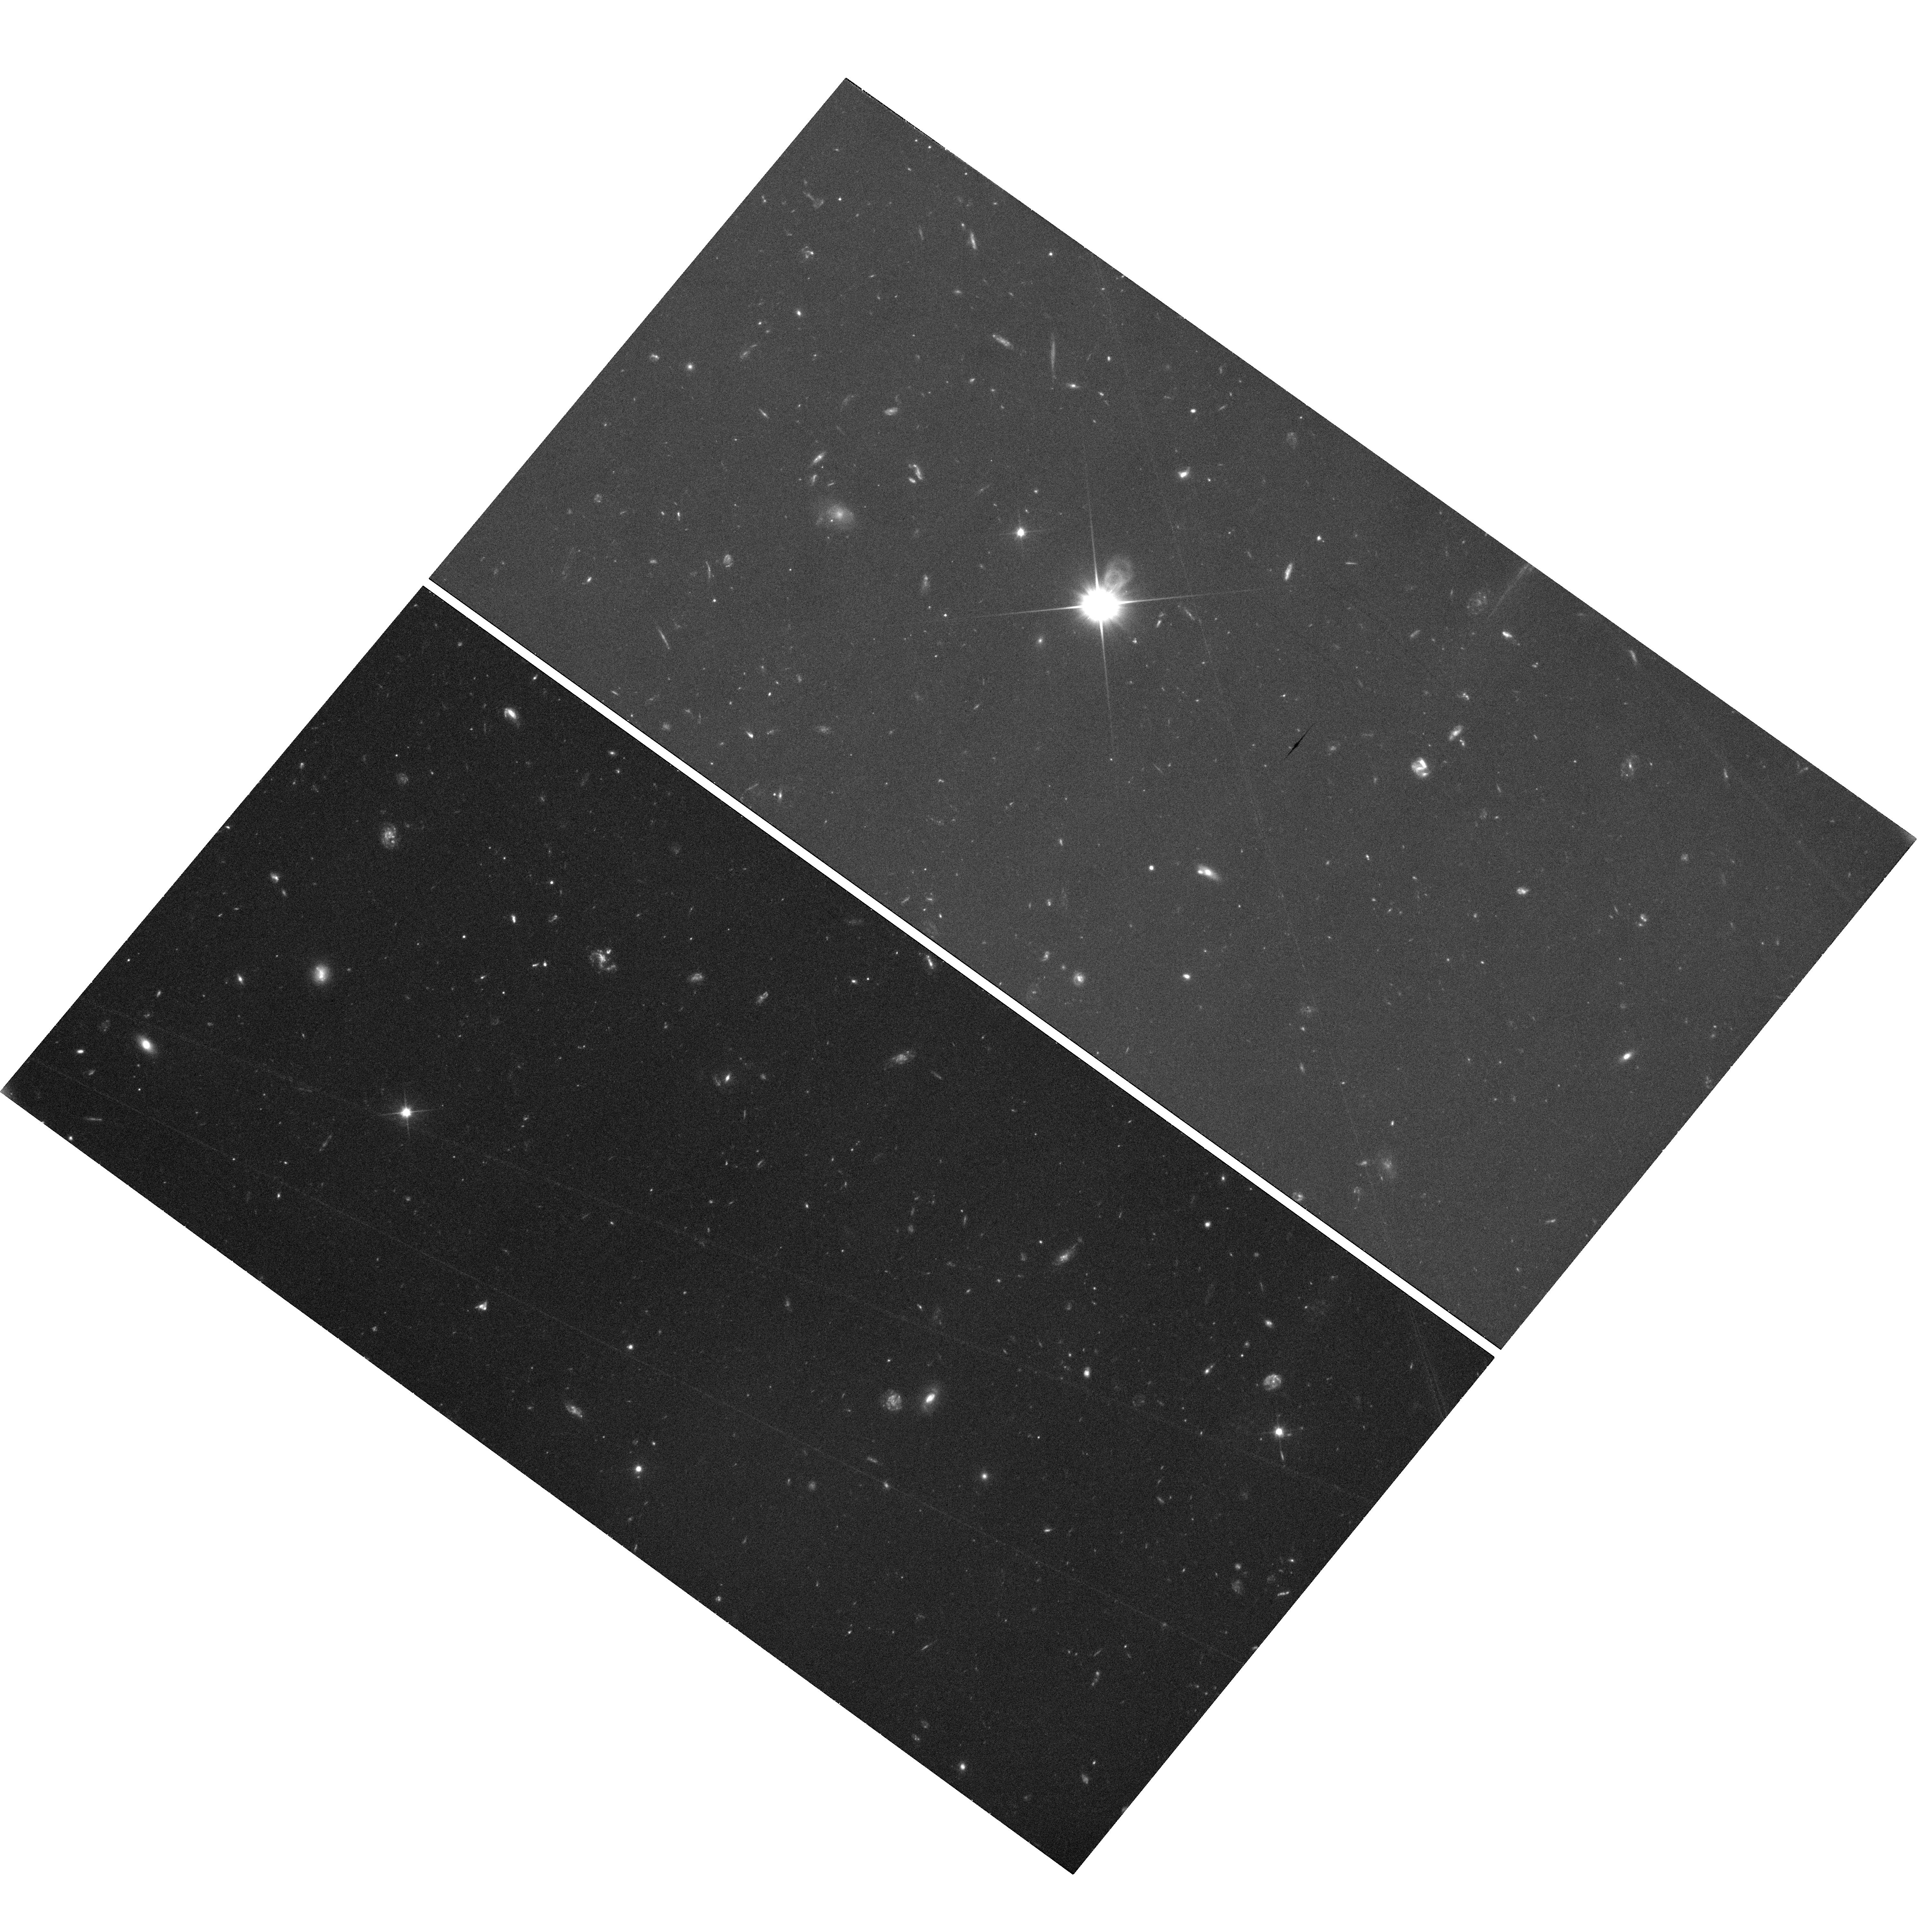
Target: field at RA 196.278°, Dec 3.903°. Instrument: WFC3/UVIS. Filter: F200LP. Exposure: 58 min. Observation ID: hst_12603_21_wfc3_uvis_f200lp_ibs321

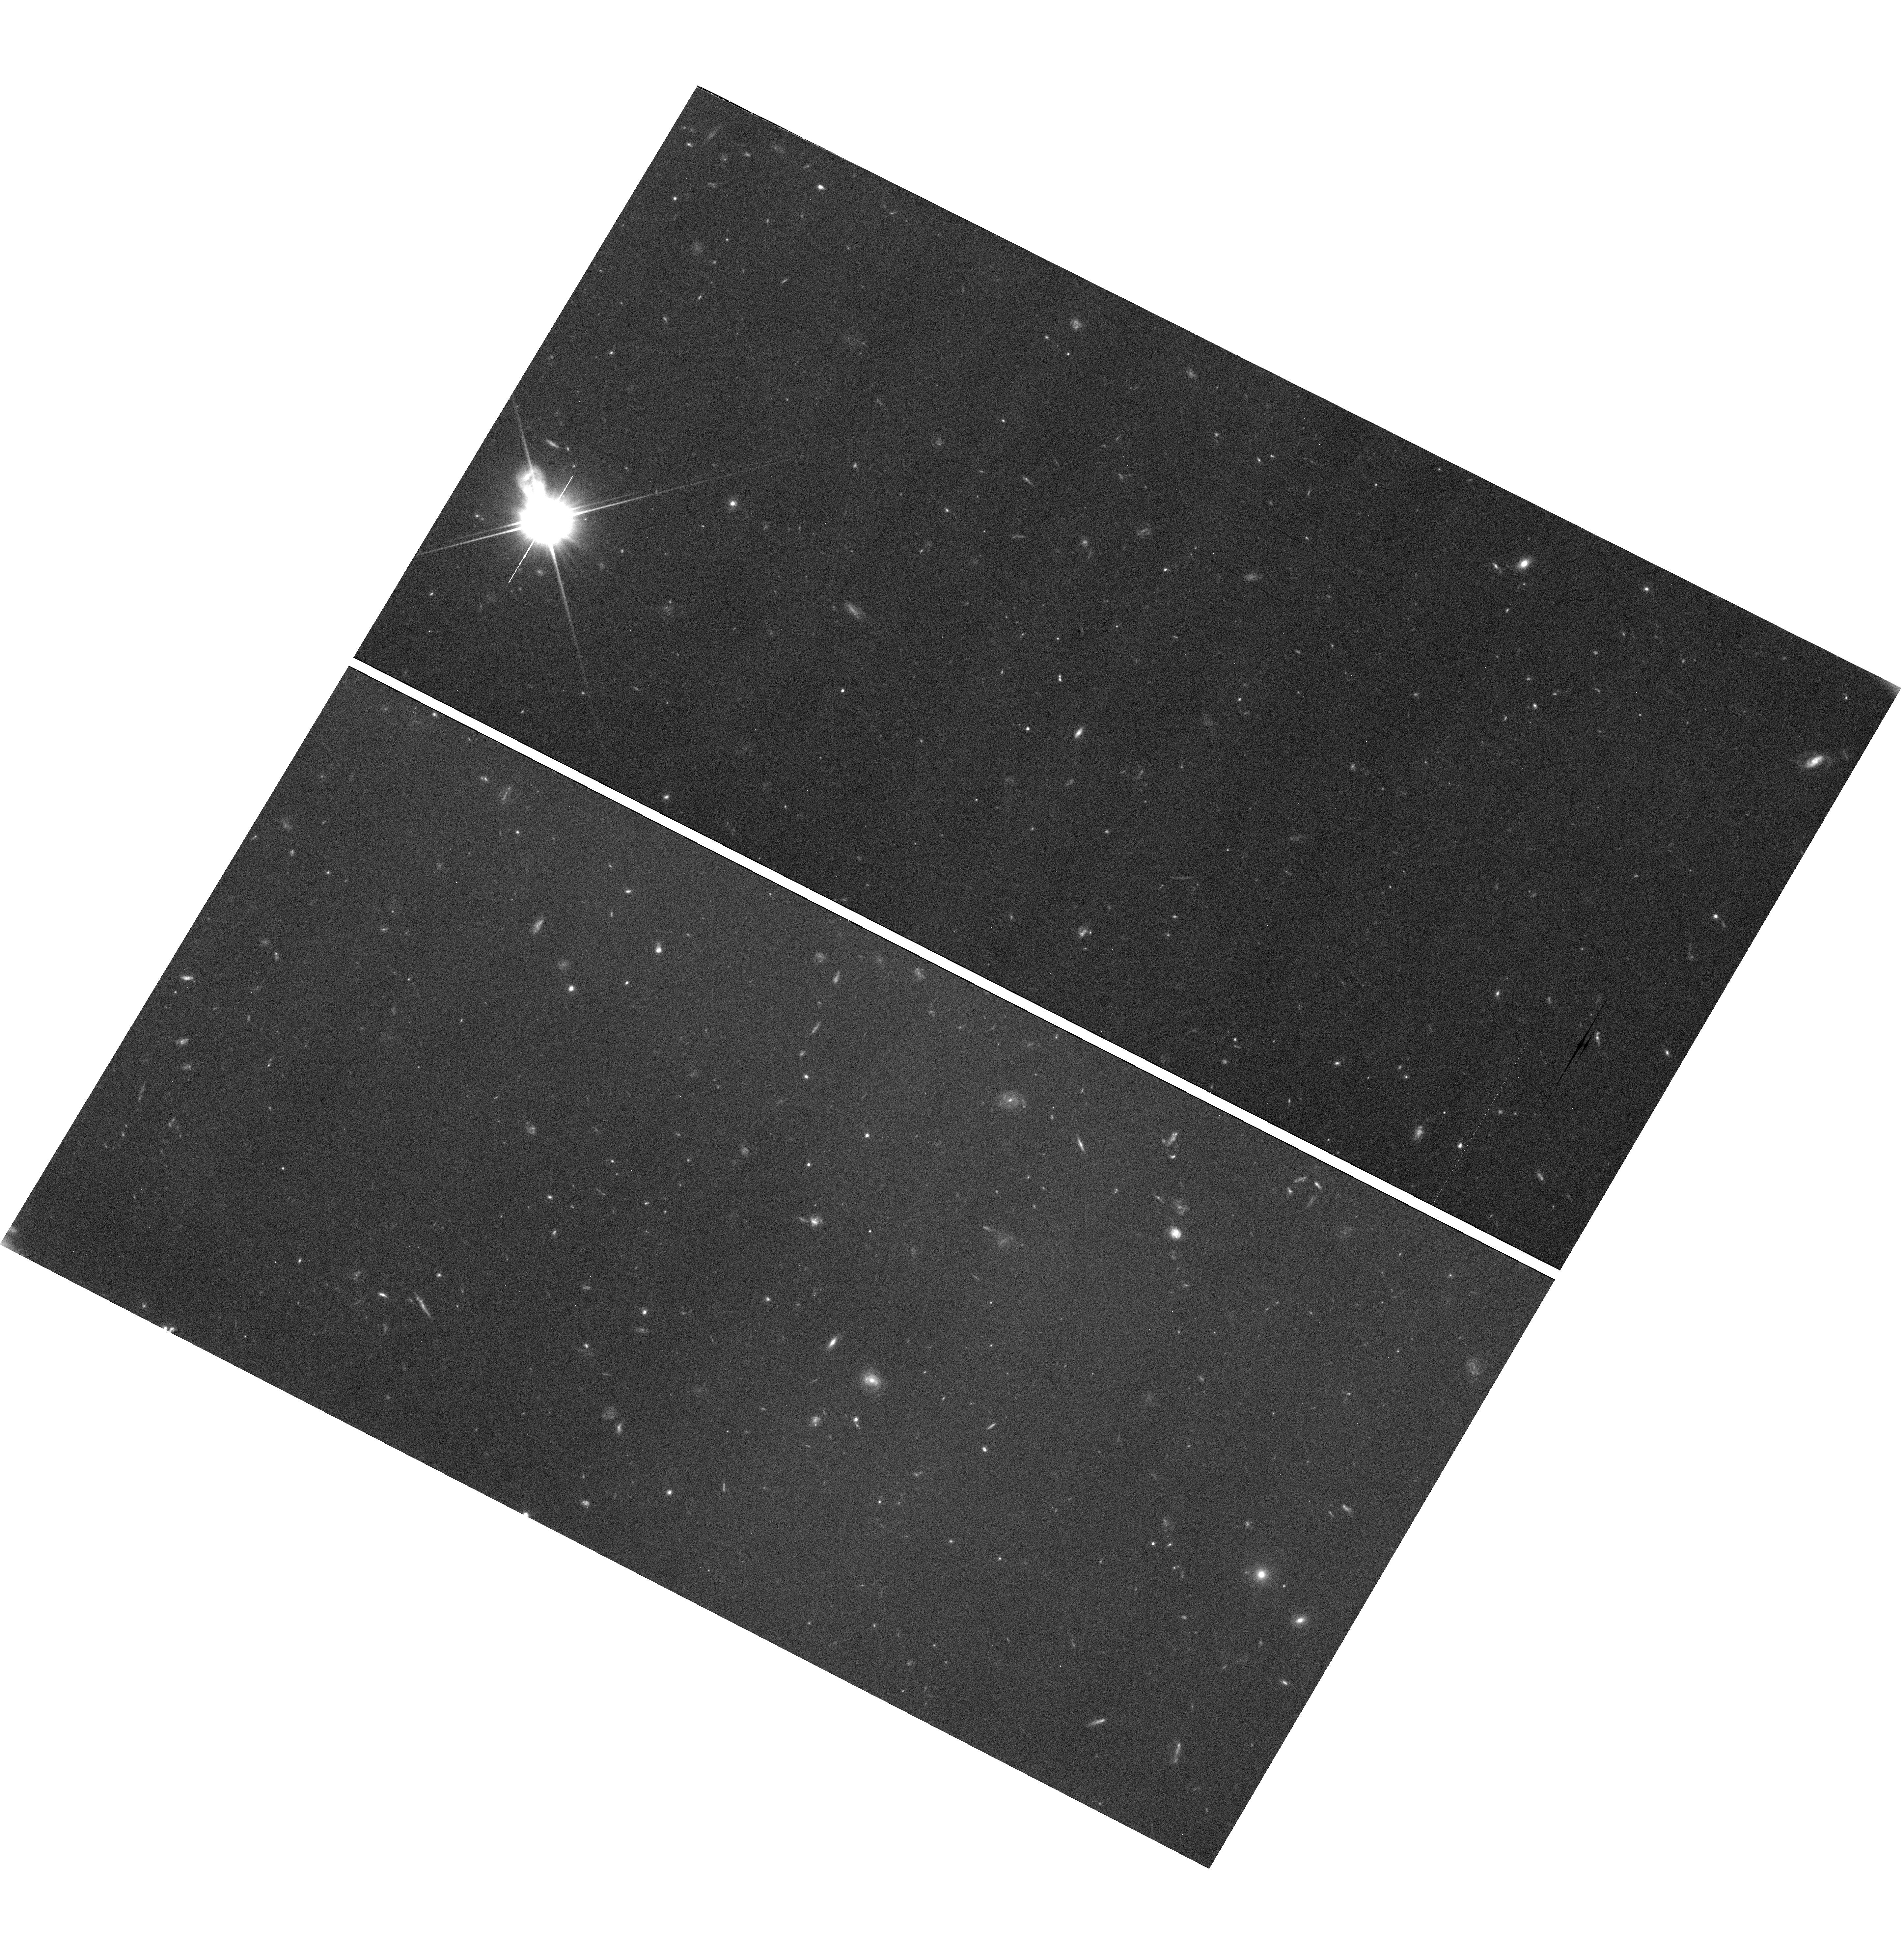
Target: SDSSJ103246.99+211256.32. Instrument: WFC3/UVIS. Filter: F350LP. Exposure: 58 min. Observation ID: hst_12603_81_wfc3_uvis_f350lp_ibs381

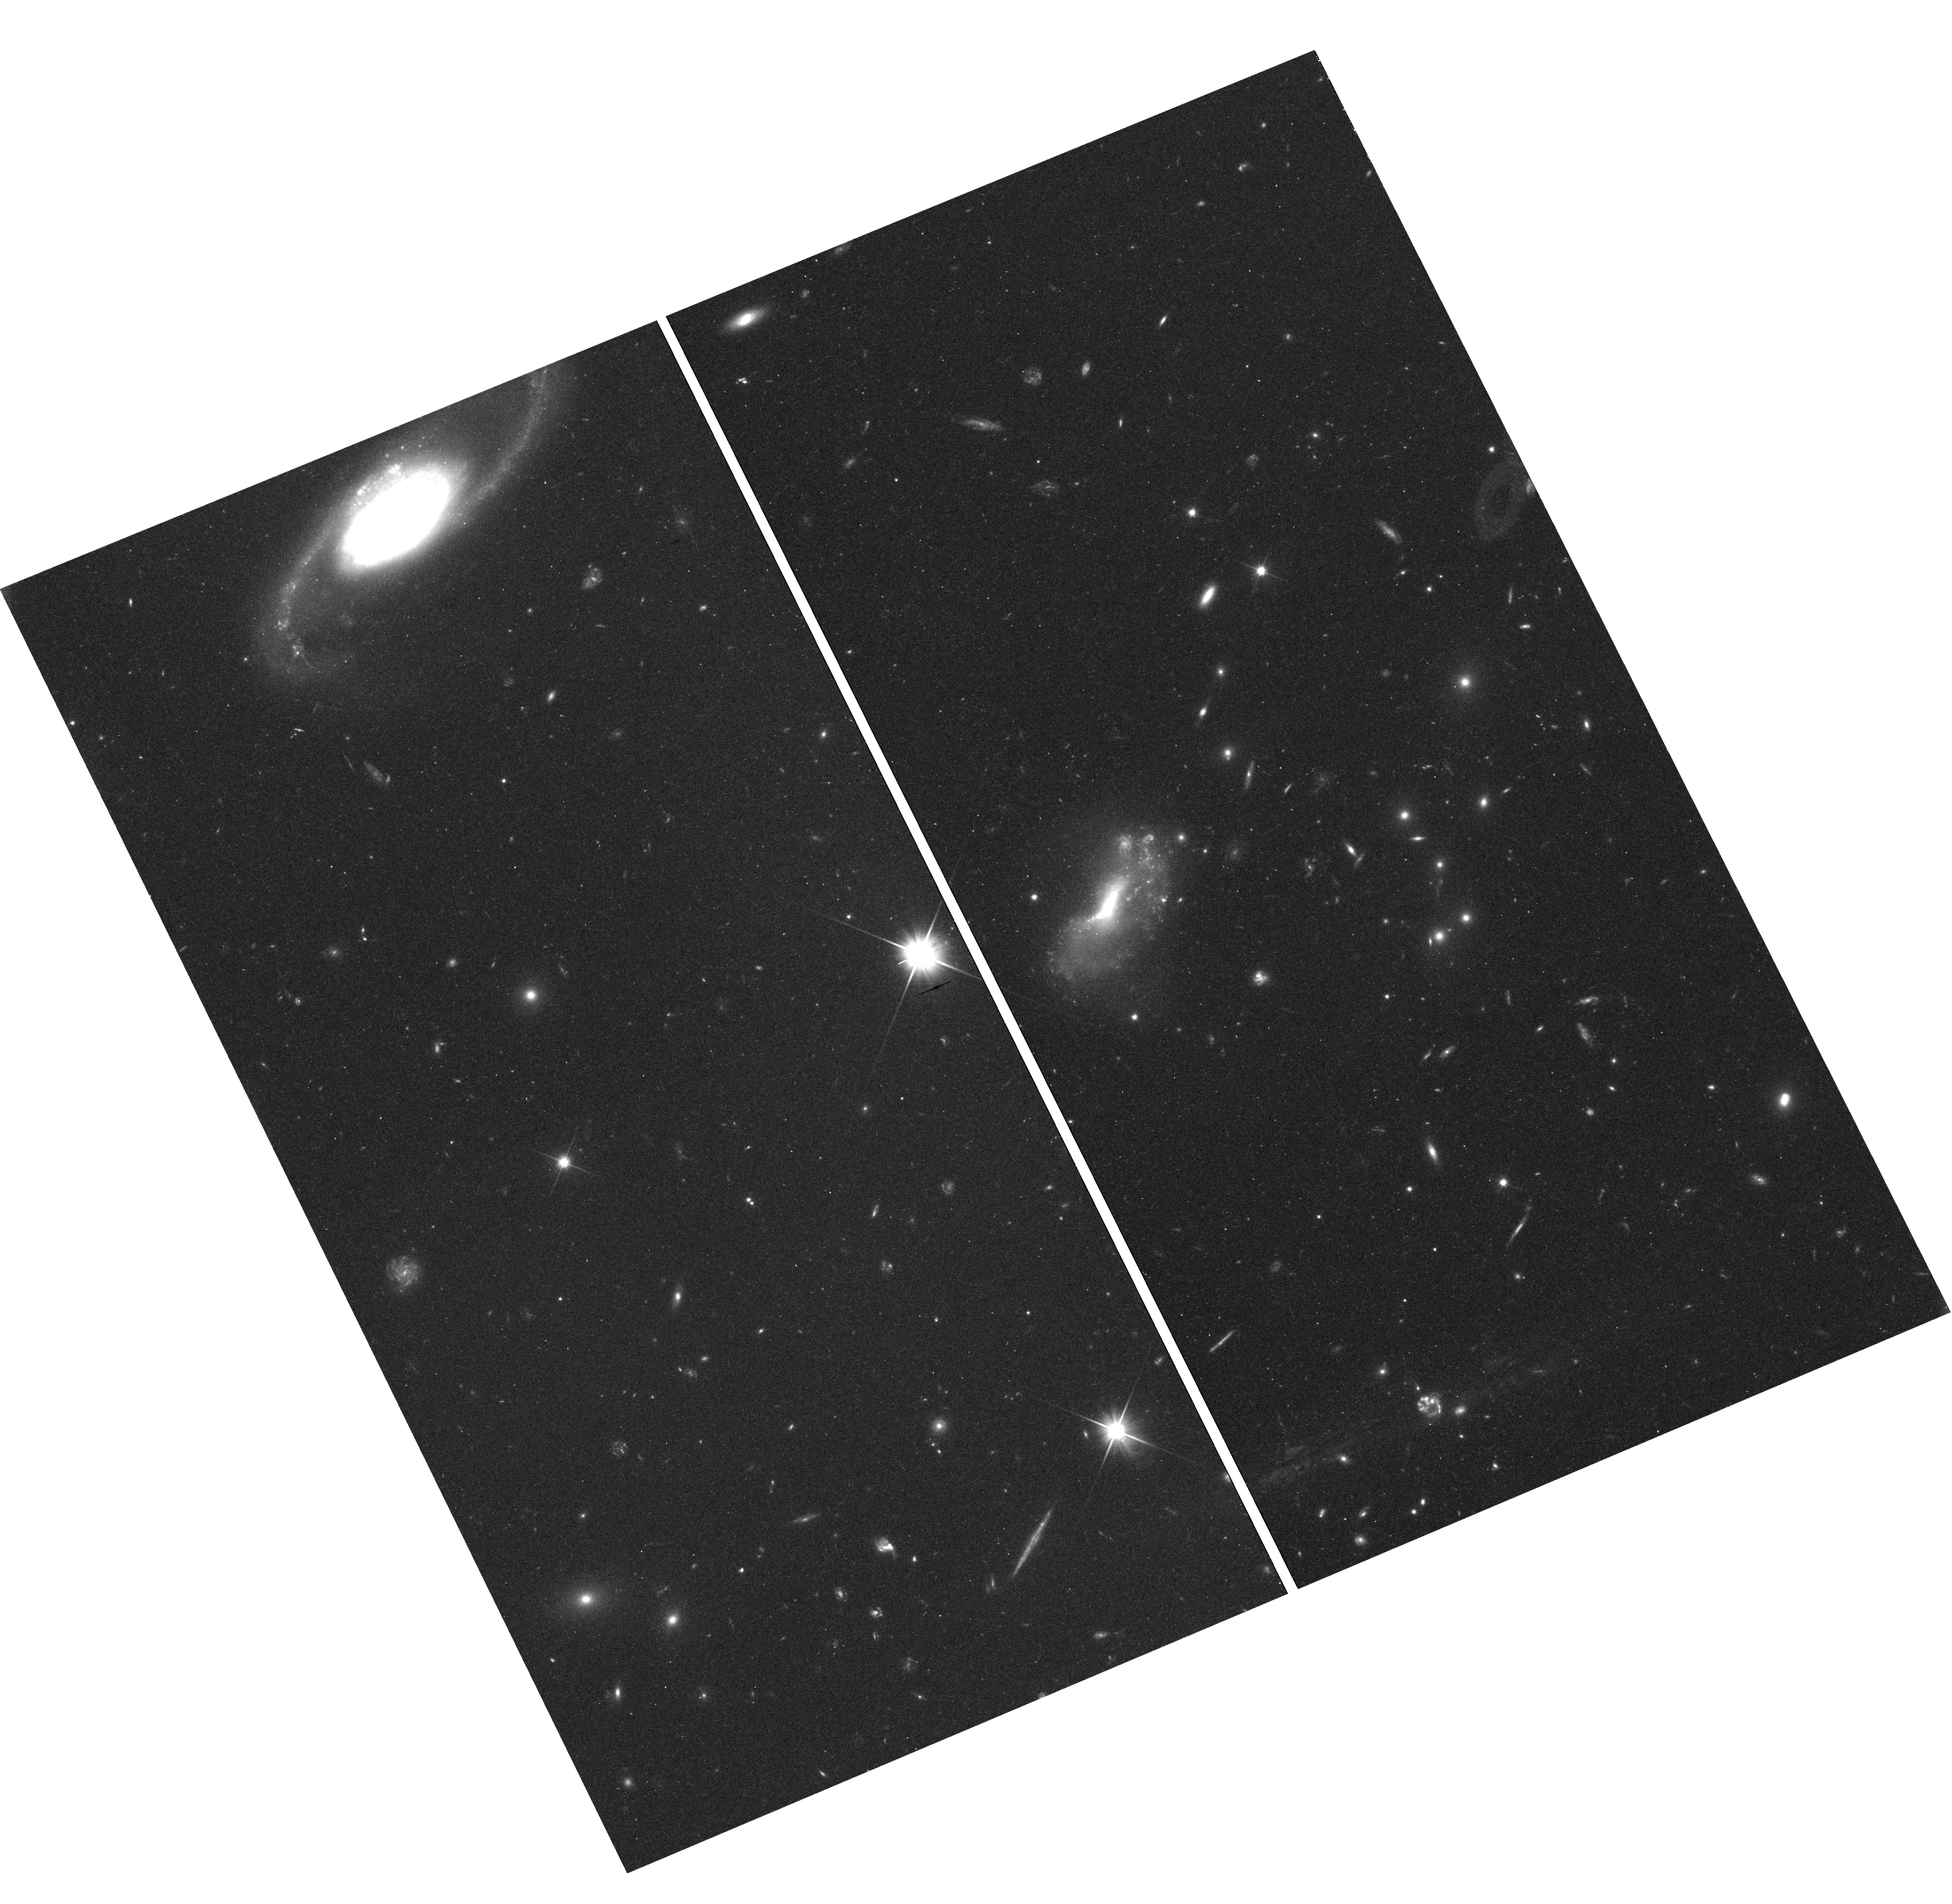
Target: SDSSJ085254.99+030908.43. Instrument: WFC3/UVIS. Filter: F350LP. Exposure: 18 min. Observation ID: hst_12603_24_wfc3_uvis_f350lp_ibs324

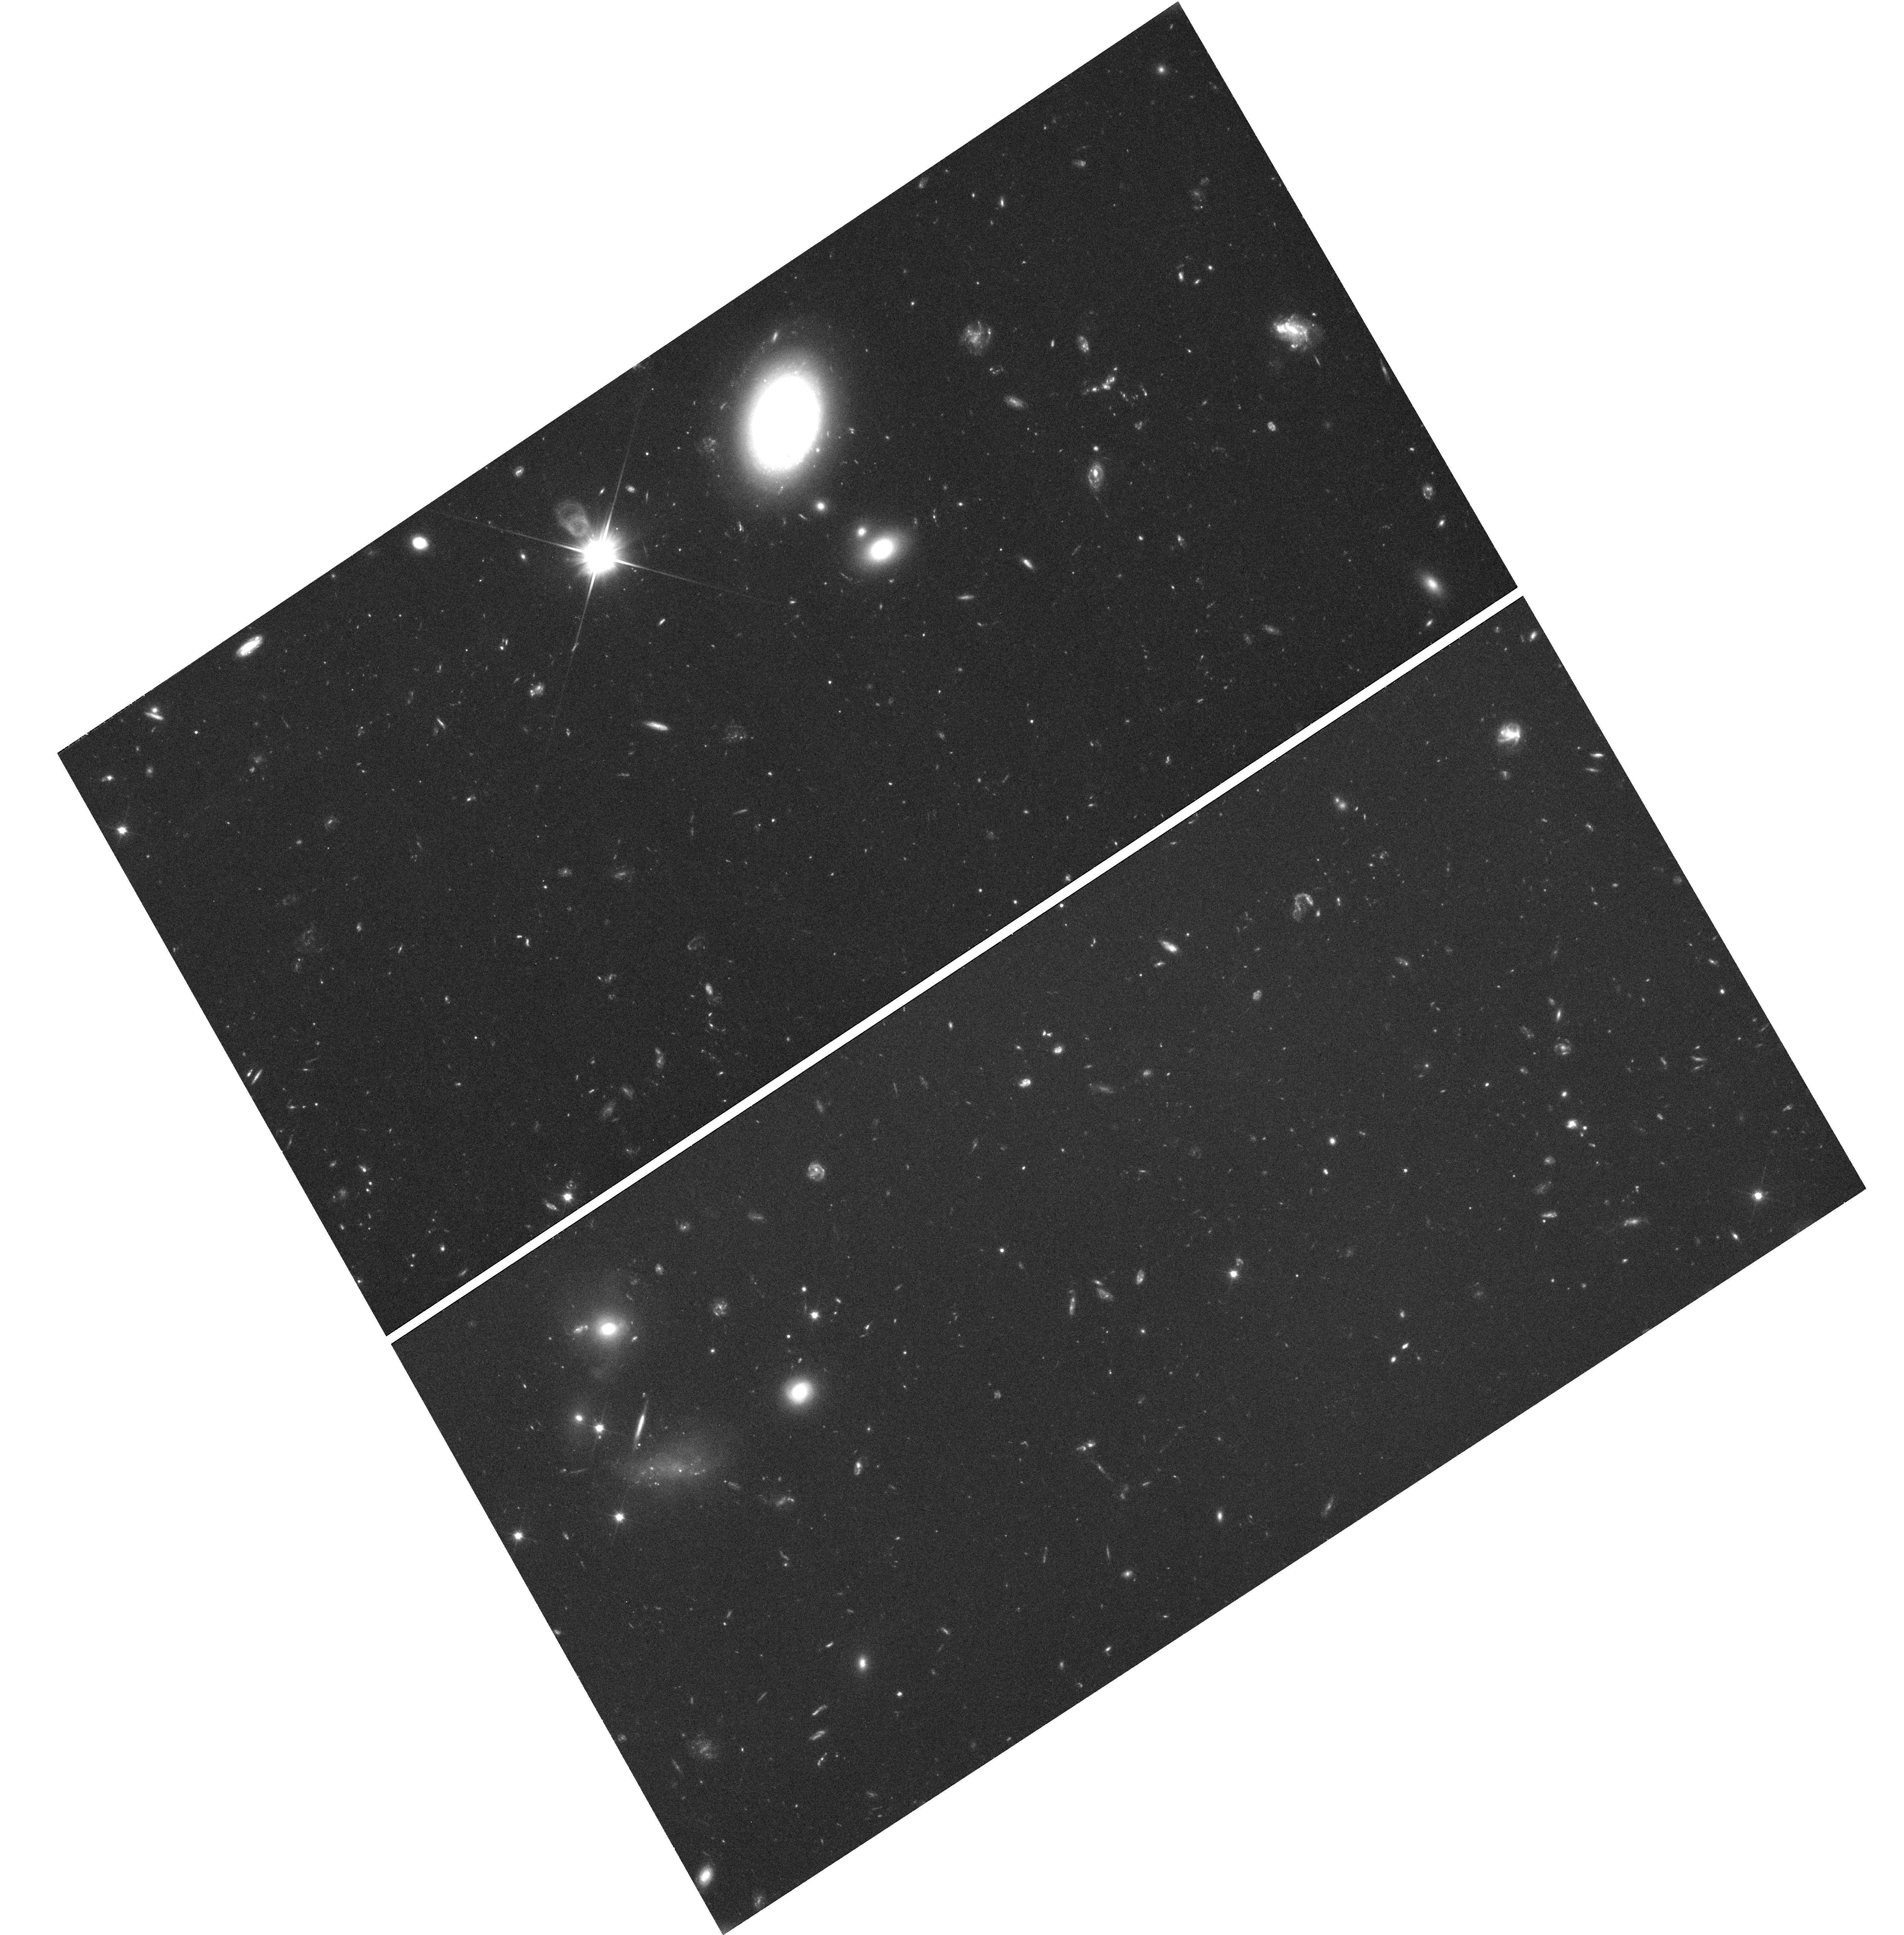
Target: SDSSJ145403.74+305046.50. Instrument: WFC3/UVIS. Filter: F350LP. Exposure: 57 min. Observation ID: hst_12603_37_wfc3_uvis_f350lp_ibs337

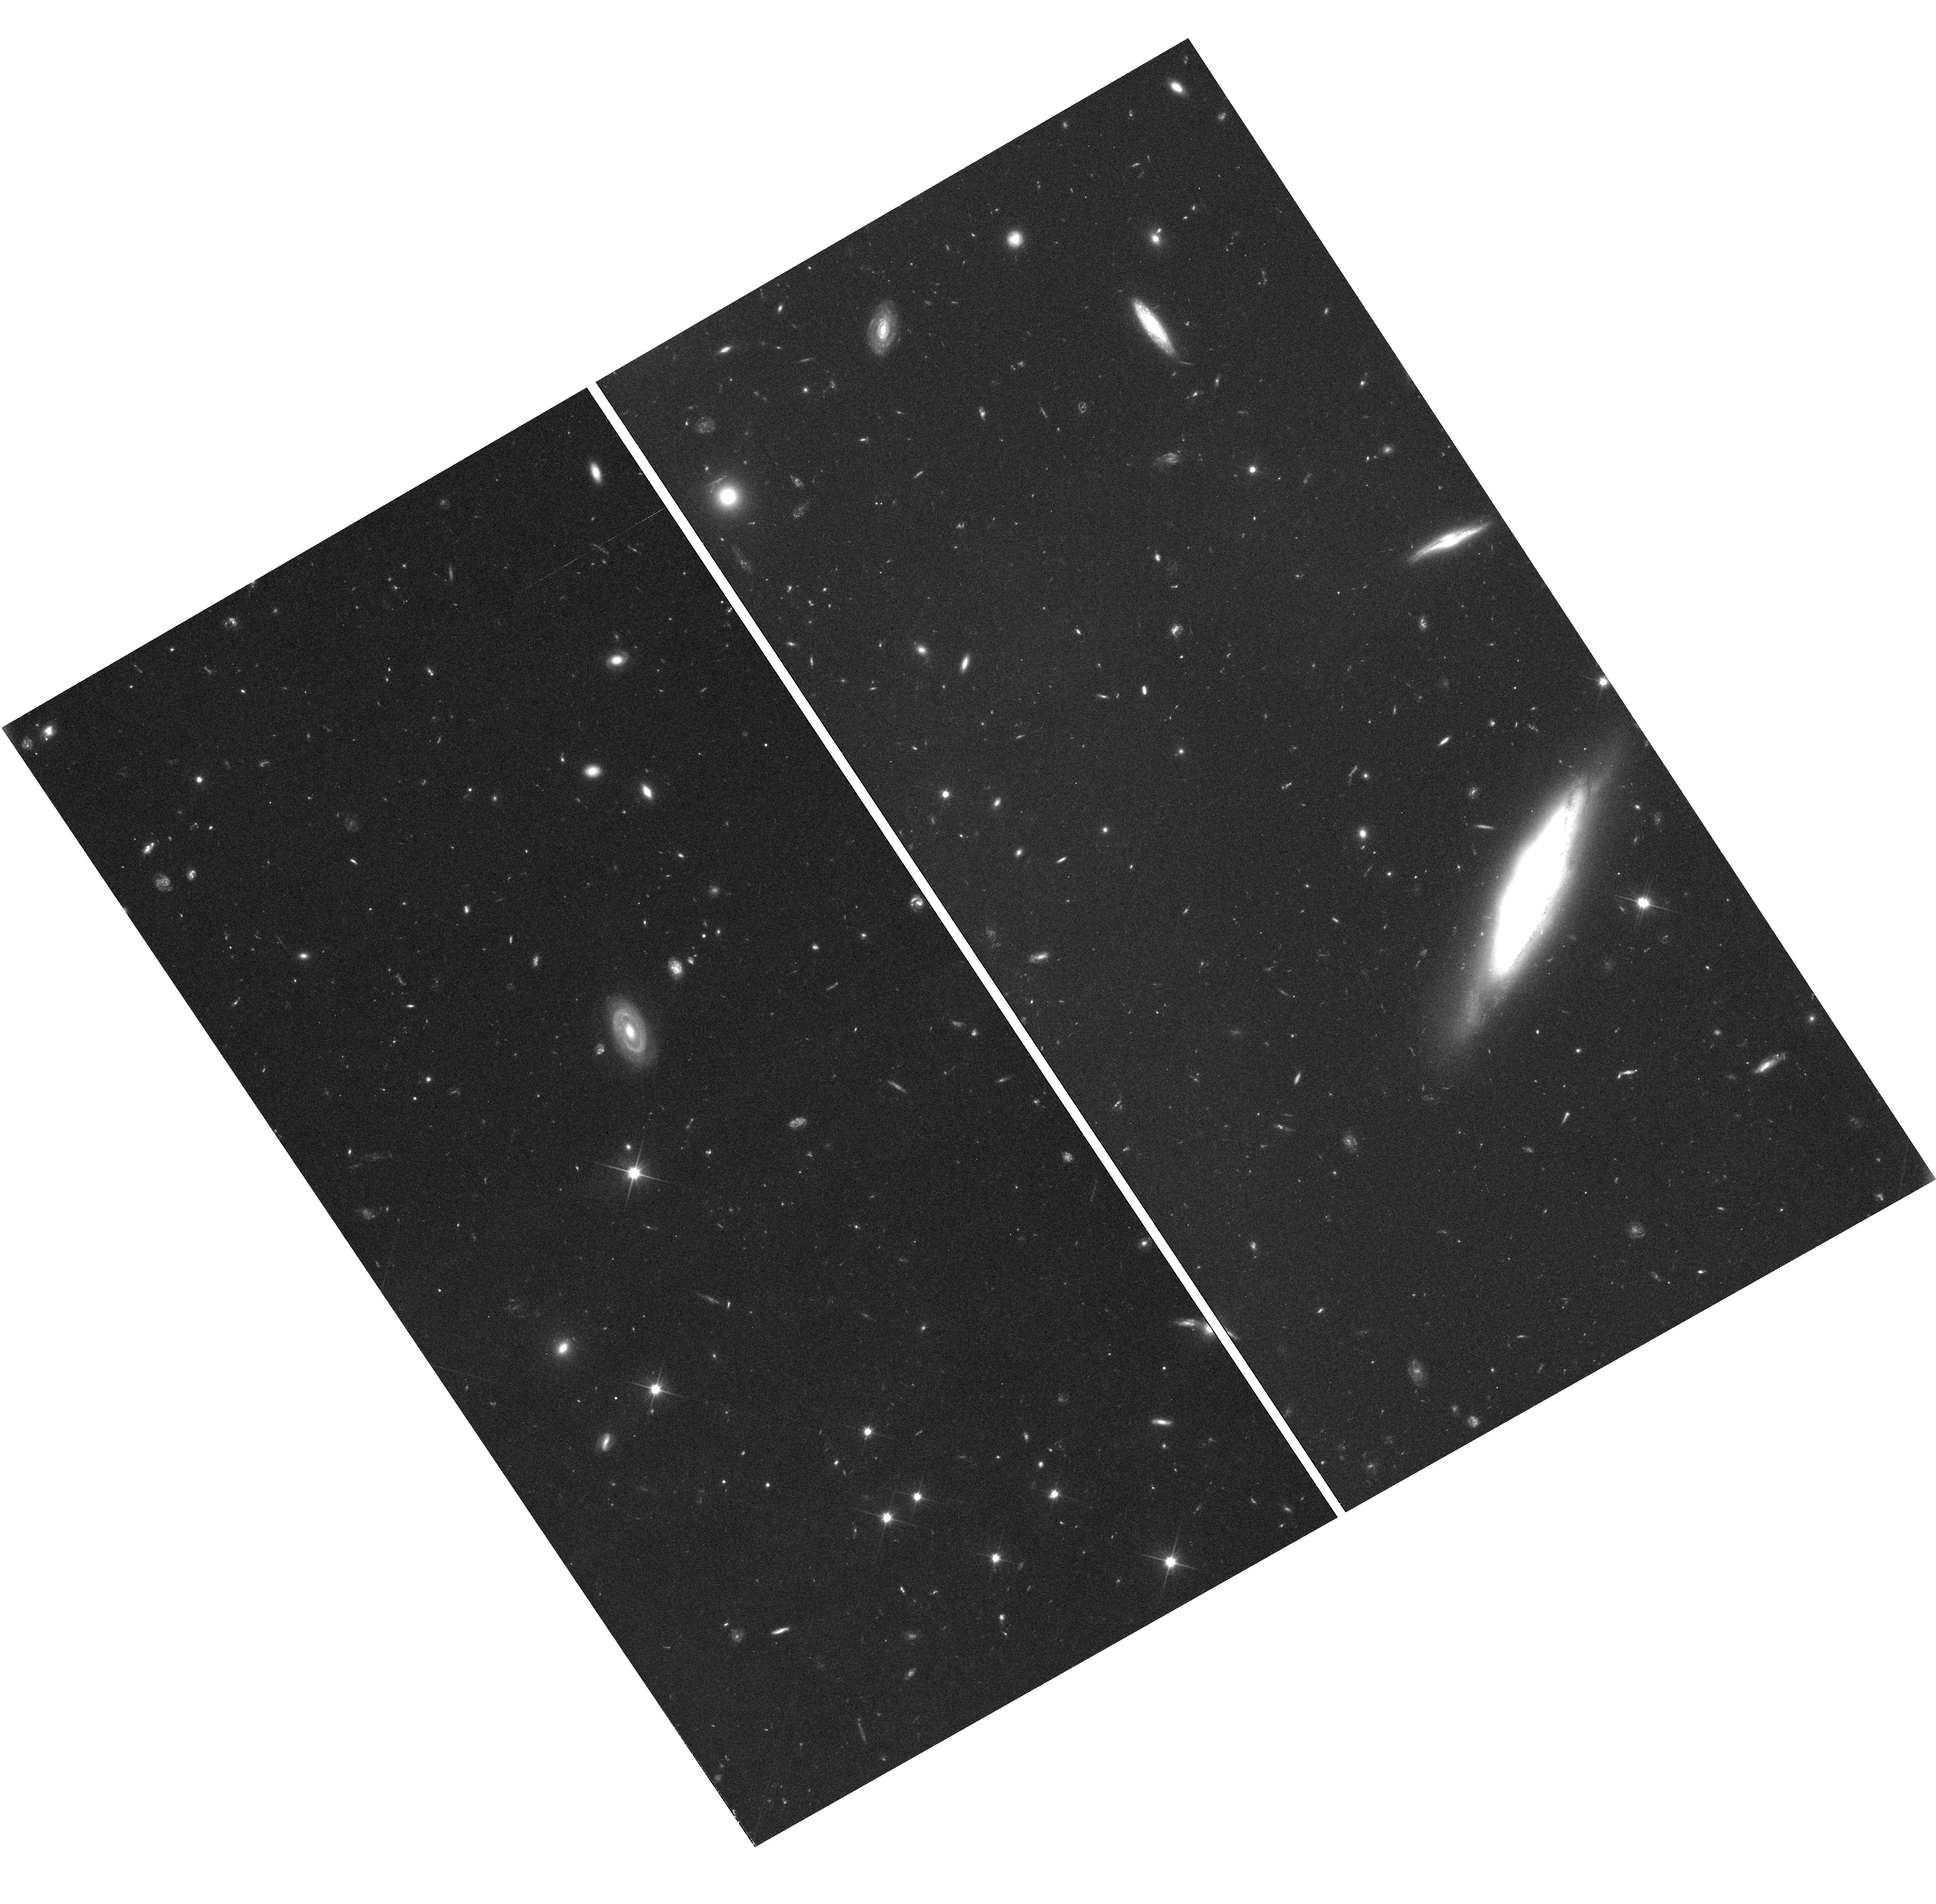
Target: SDSSJ93009.19+285351.35. Instrument: WFC3/UVIS. Filter: F350LP. Exposure: 57 min. Observation ID: hst_12603_38_wfc3_uvis_f350lp_ibs338

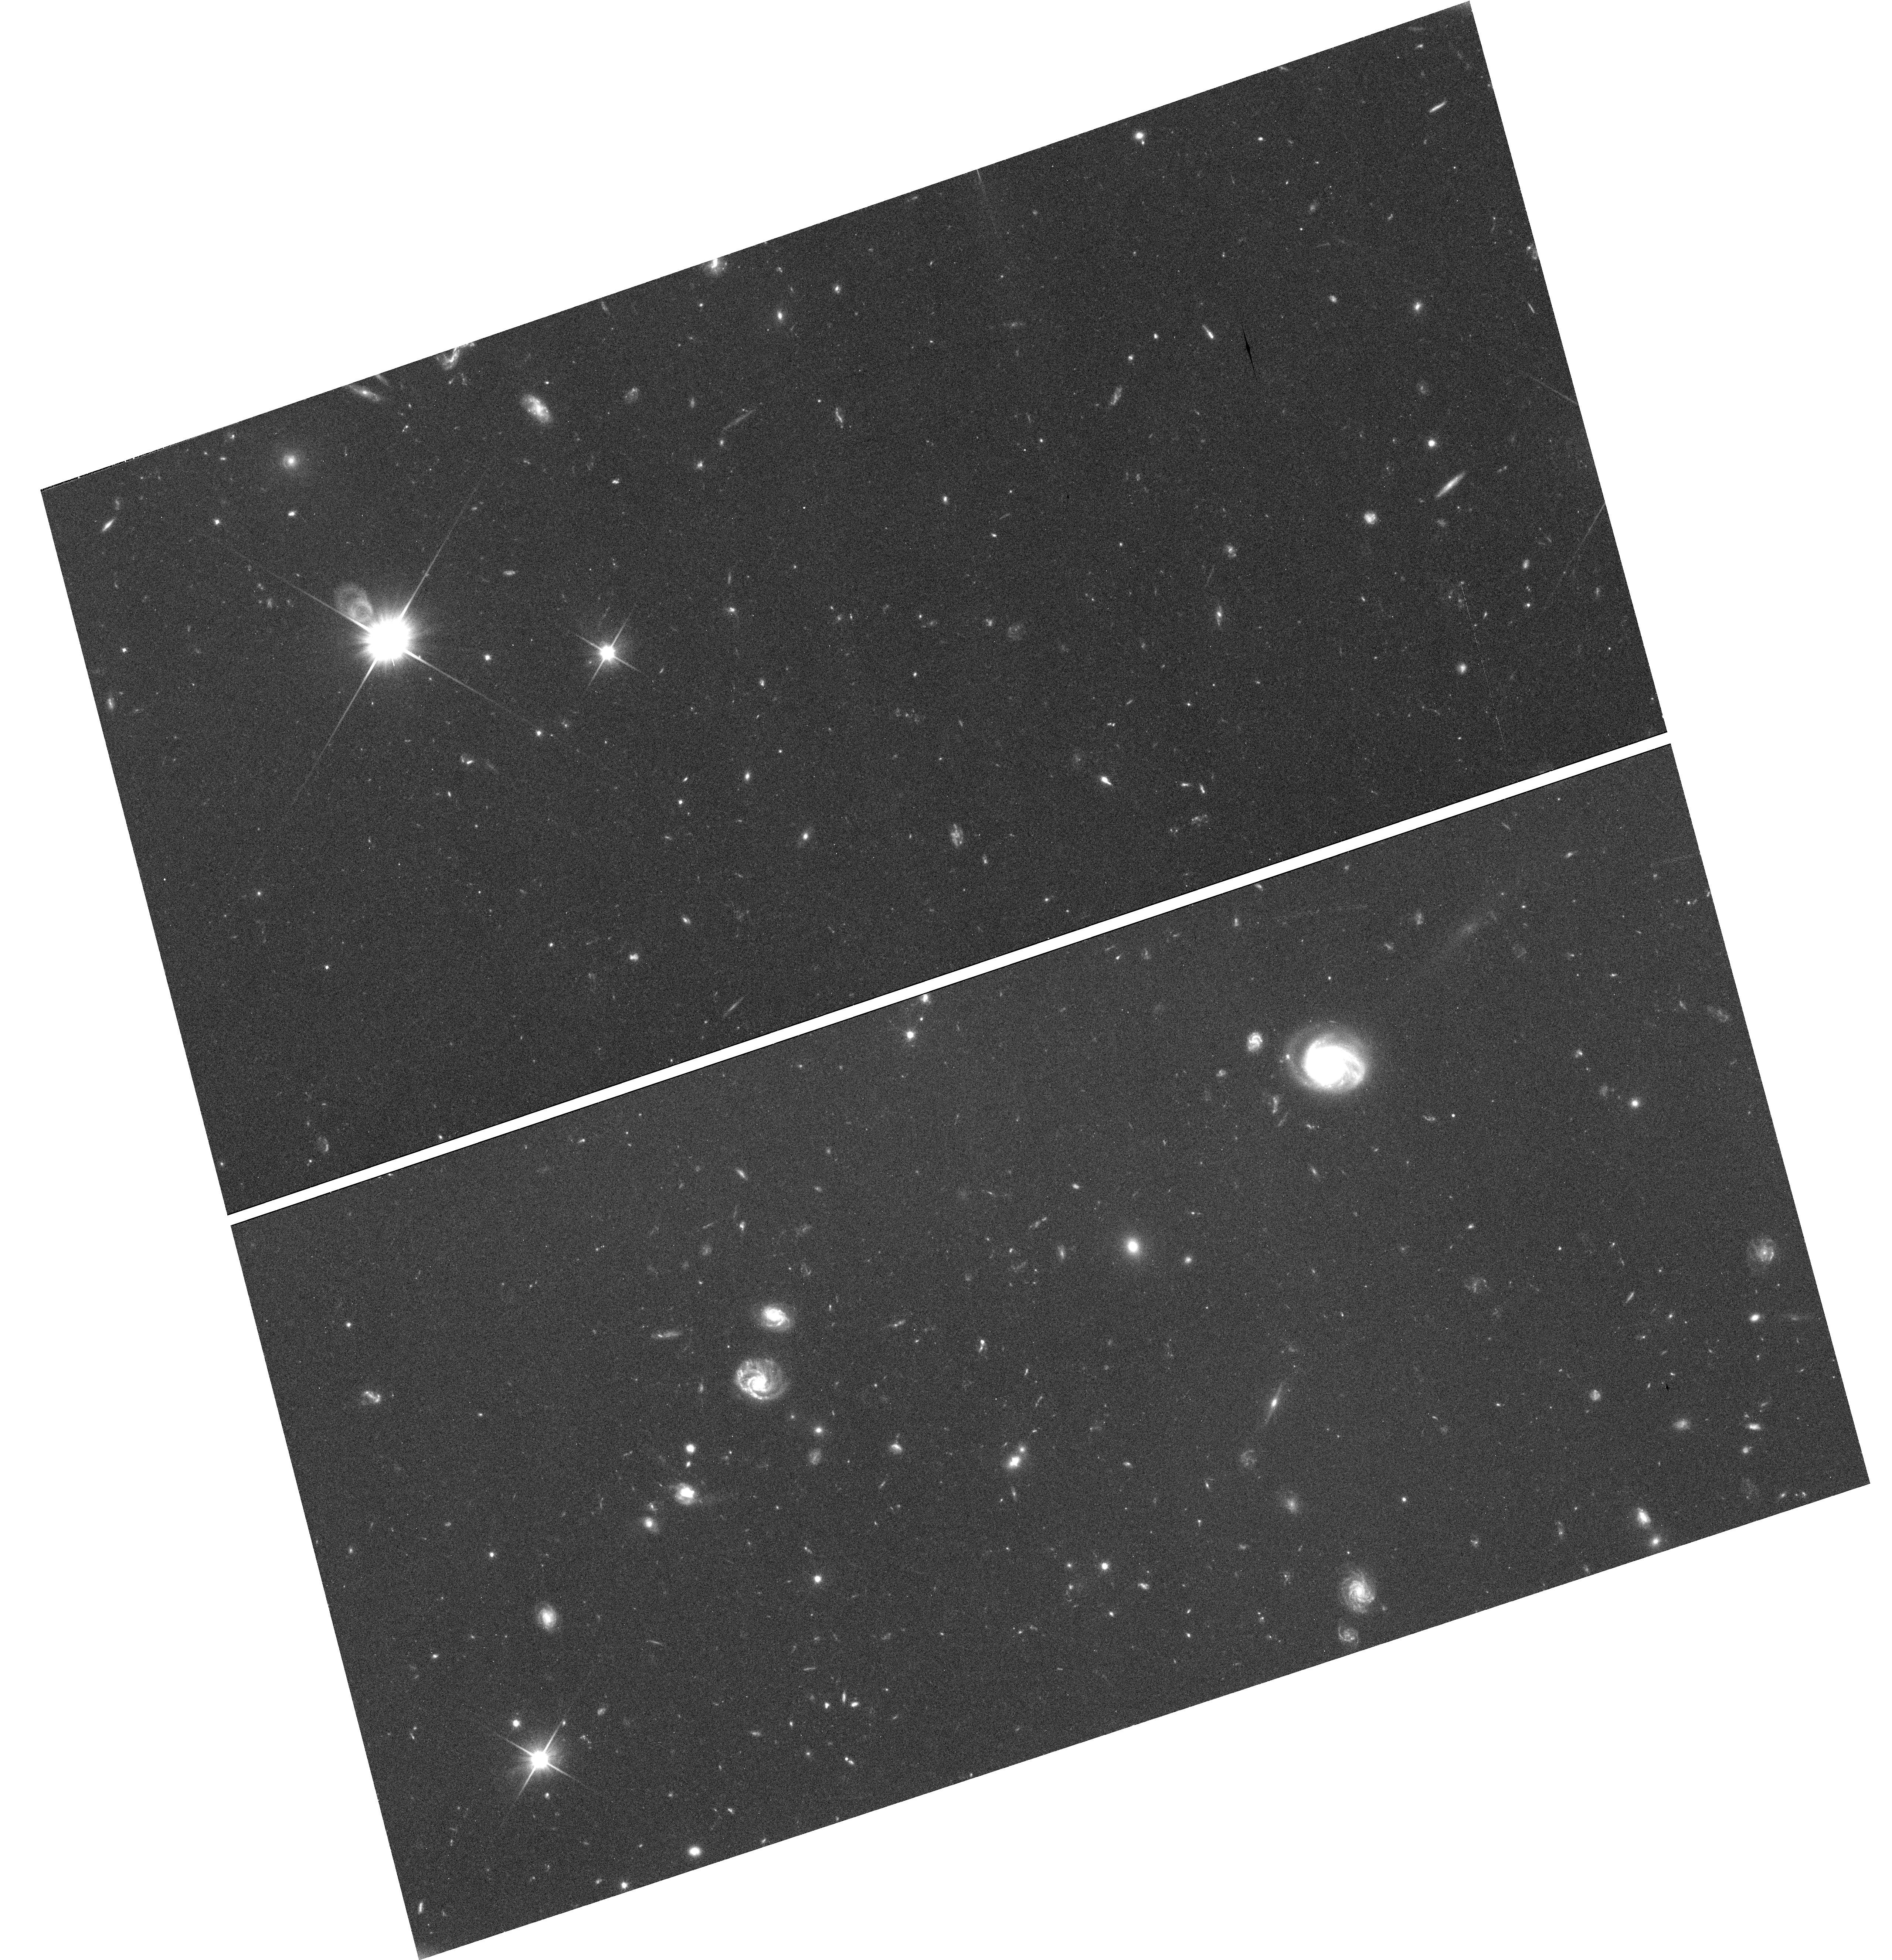
Target: SDSSJ111809.91+074653.94. Instrument: WFC3/UVIS. Filter: F350LP. Exposure: 38 min. Observation ID: hst_12603_19_wfc3_uvis_f350lp_ibs319

Understanding the Gas Cycle in Galaxies: Probing the Circumgalactic Medium (PI: Heckman, Timothy M.)

The greatest impediment to understanding the formation and evolution of galaxies is our ignorance about the cycling of gas into, through, and out of galaxies. To address these issues we are undertaking an ambitious program (GASS – the GALEX Arecibo SDSS Survey) to investigate the atomic, molecular, and ionized gas in the disks of ~350 local galaxies and to determine the relationship of this gas to the star-formation histories of the galaxies. The missing link is information about gas in the circum-galactic medium (CGM) that is believed to be both the repository of the inflowing gas and the receptacle of the feedback of energy and metals generated inside the galaxy. The CGM consists primarily of gas in the temperature range from ten thousand to a million K and is most effectively studied in absorption using background QSOs. In this proposal we are requesting 126 HST orbits so that high-quality COS G130M spectra will be available for all 55 GASS galaxy-QSO pairs in which a suitably bright background QSO probes a sightline within ~250 kpc (~virial radius) of the galaxy. Our goal is to directly connect the presence and properties of the gas in the CGM to the presence and properties of the HI in the galaxy and to the star formation history of the galaxy. In so doing we will test current theories on the formation and evolution of galaxies and provide a unique legacy data set combining these HST spectra with over 1500 hours worth of data from the largest cm- and mm-wave telescopes in the world. The power of this combination of information would be unmatched.